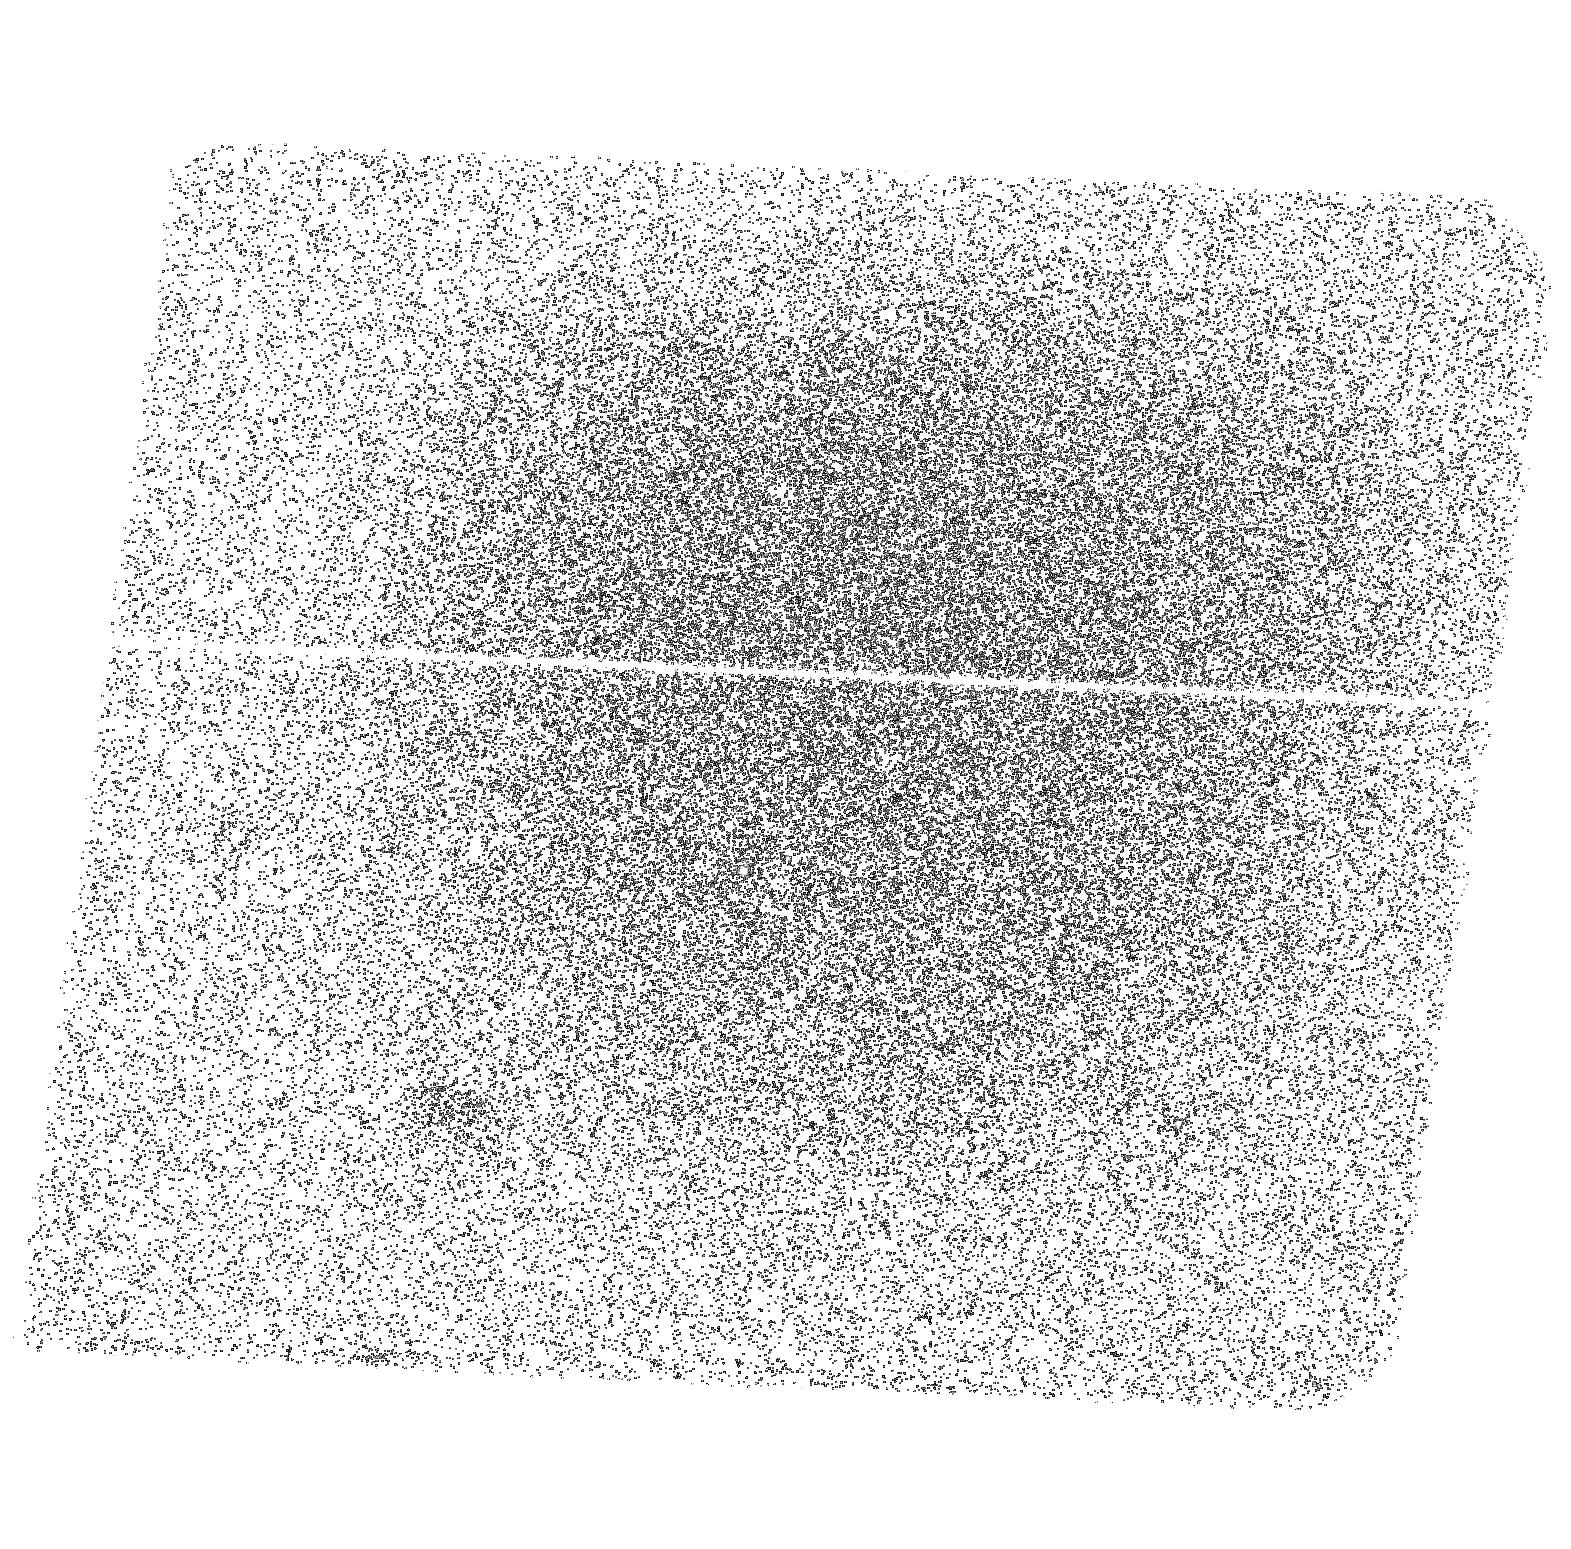
Target: NGC188-004713+851640
Instrument: ACS/SBC
Filter: F150LP
Exposure: 40 min
Observation ID: hst_12492_08_acs_sbc_f150lp_jbpg08

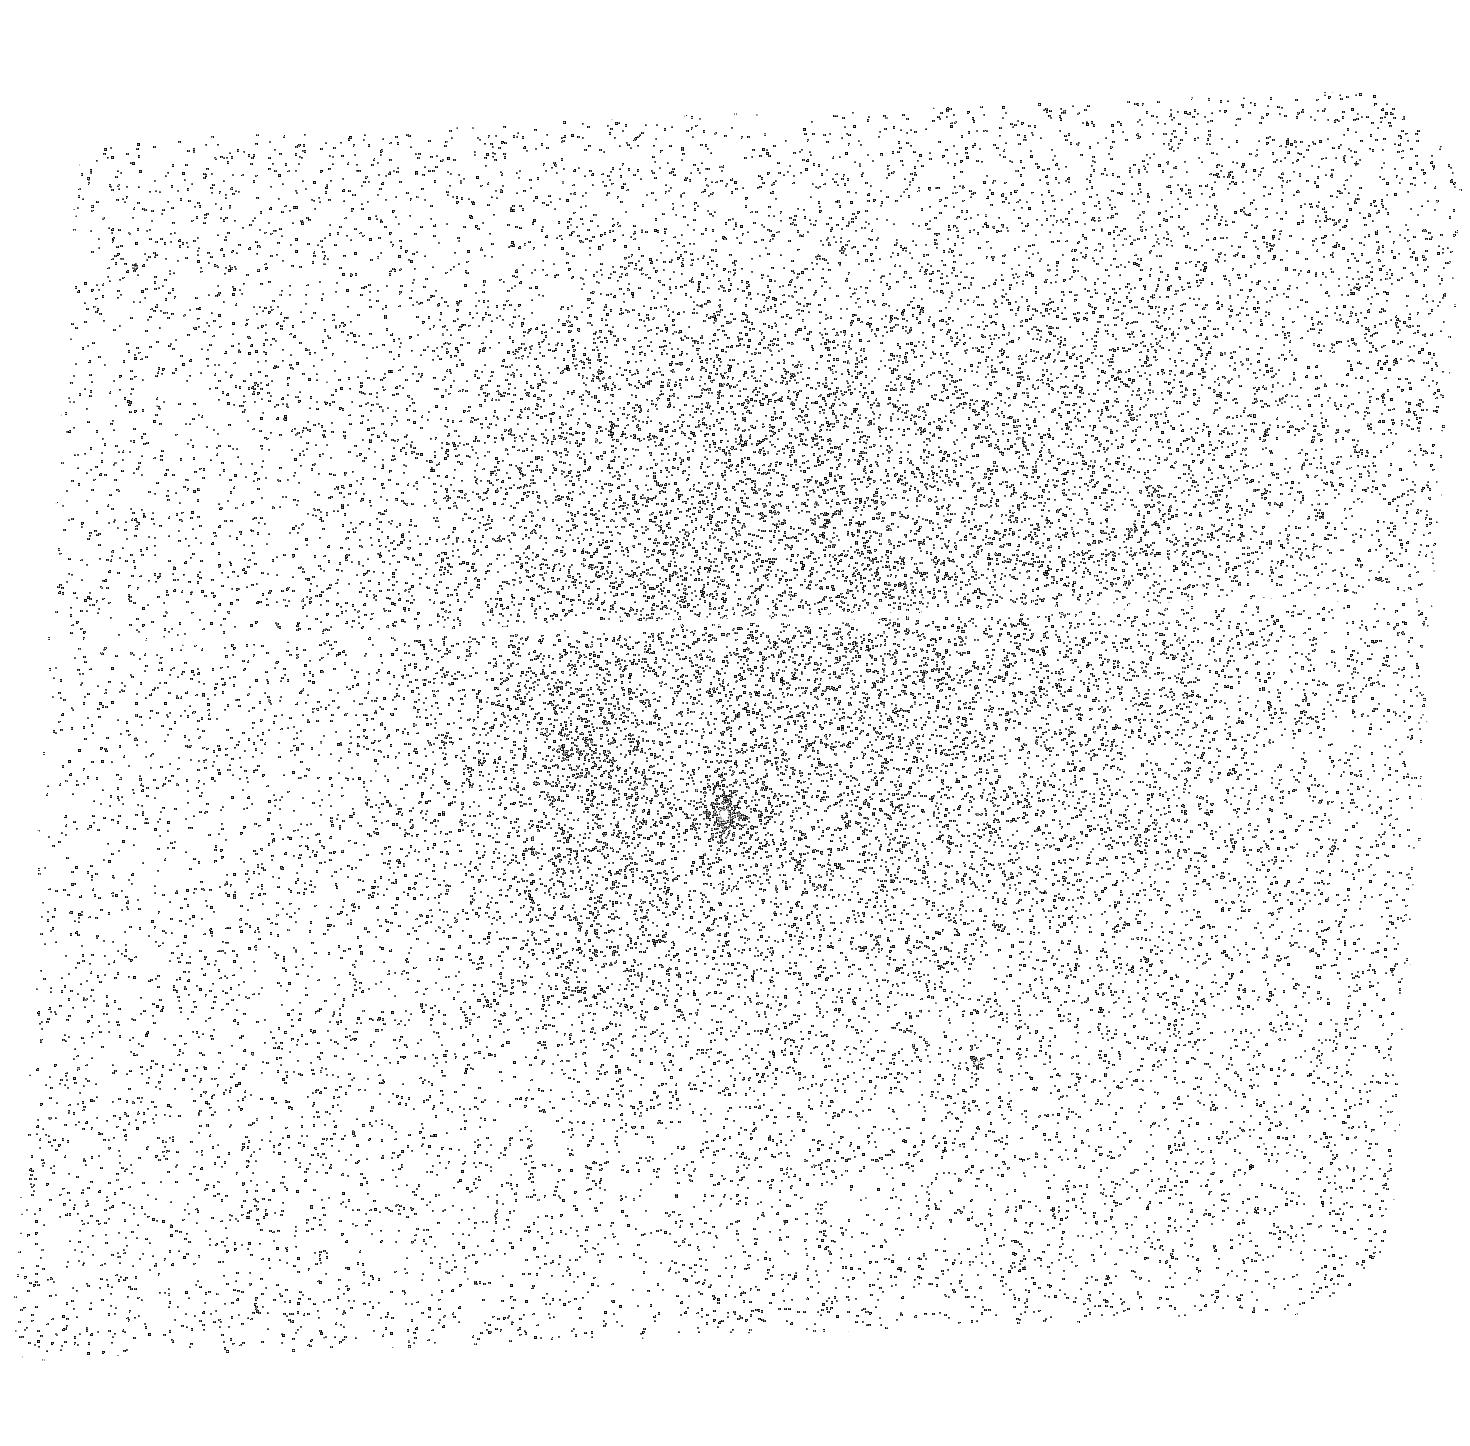
Target: NGC188-004341+851317
Instrument: ACS/SBC
Filter: F165LP
Exposure: 26 min
Observation ID: hst_12492_04_acs_sbc_f165lp_jbpg04

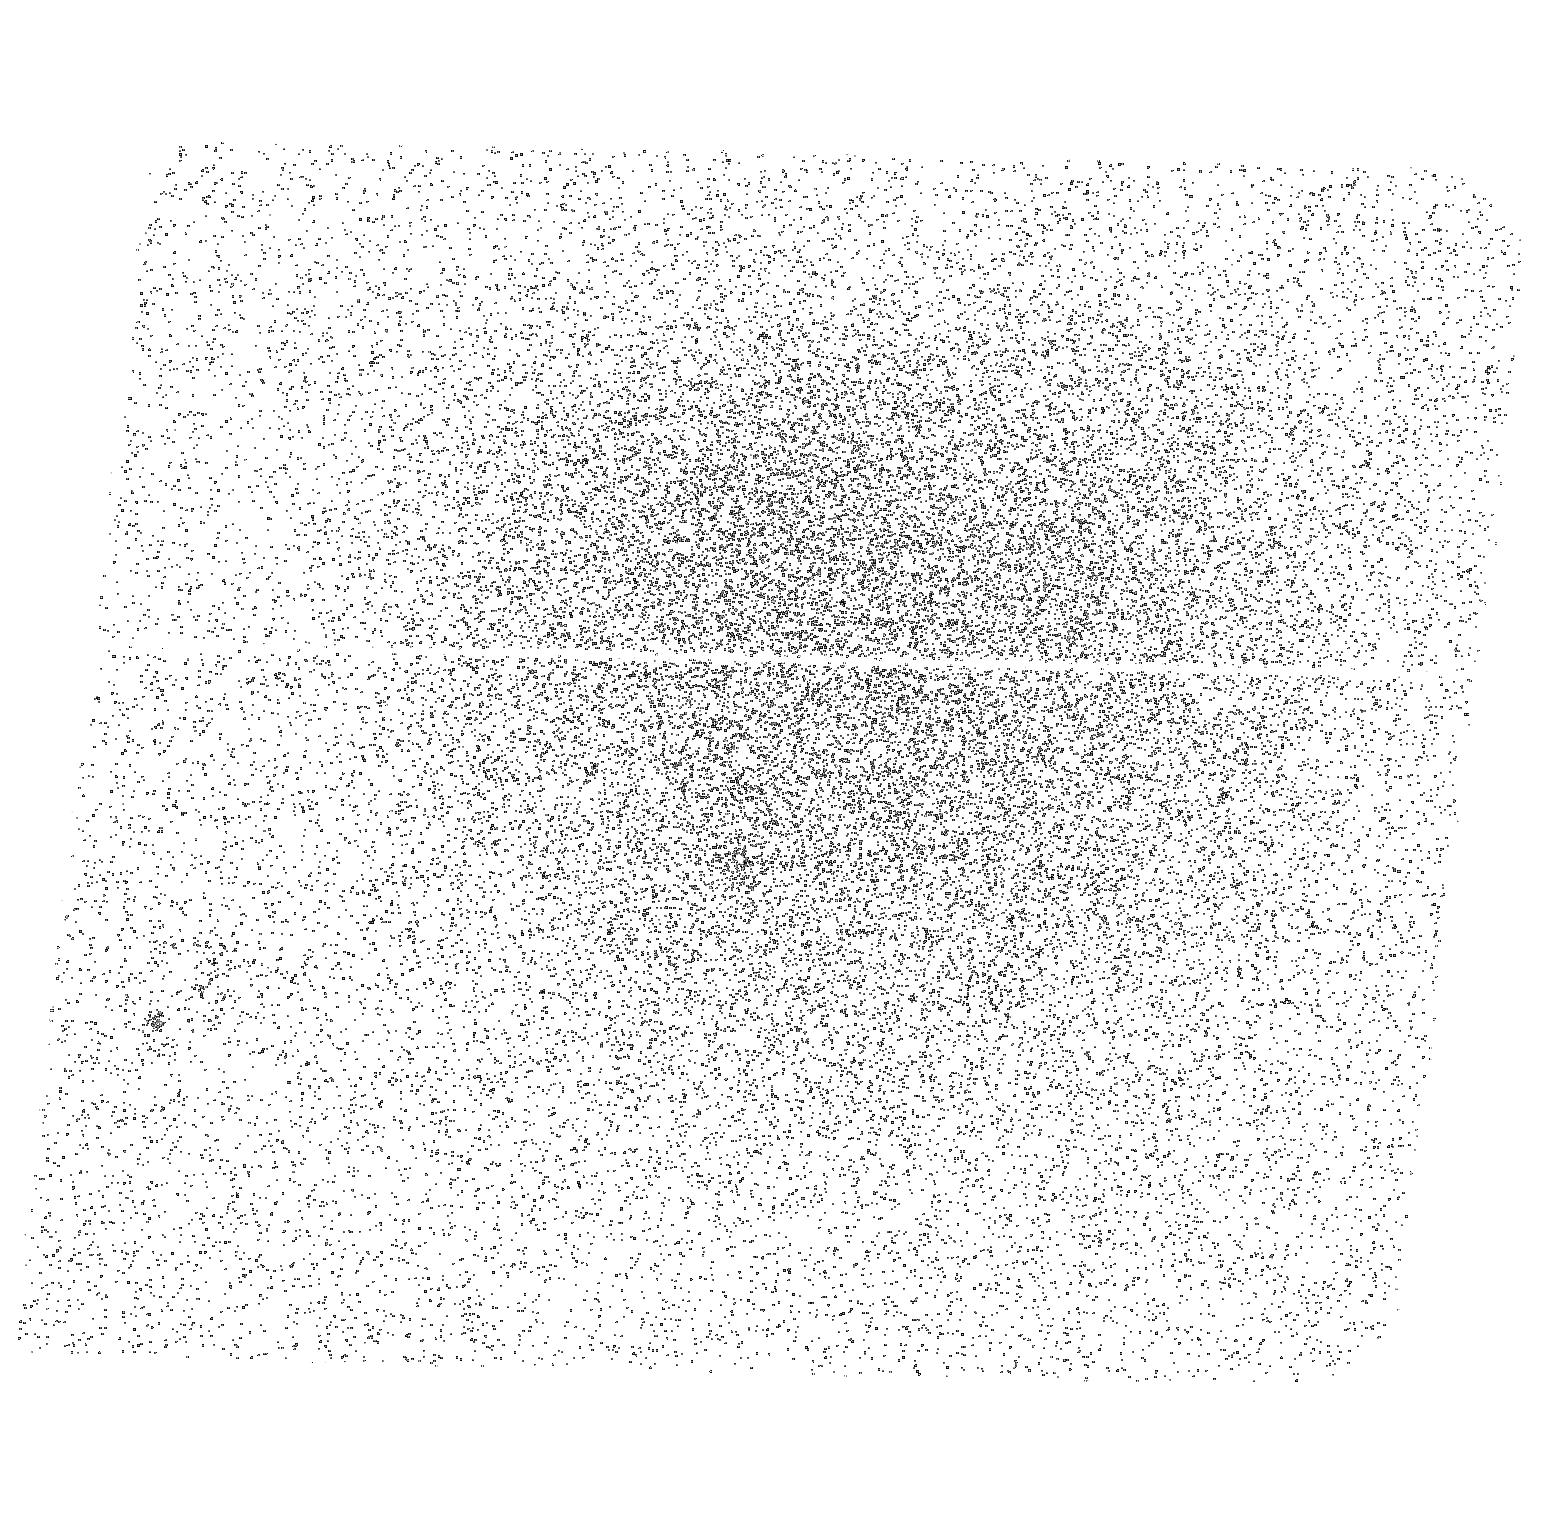
Target: NGC188-002645+851836
Instrument: ACS/SBC
Filter: F165LP
Exposure: 26 min
Observation ID: hst_12492_03_acs_sbc_f165lp_jbpg03

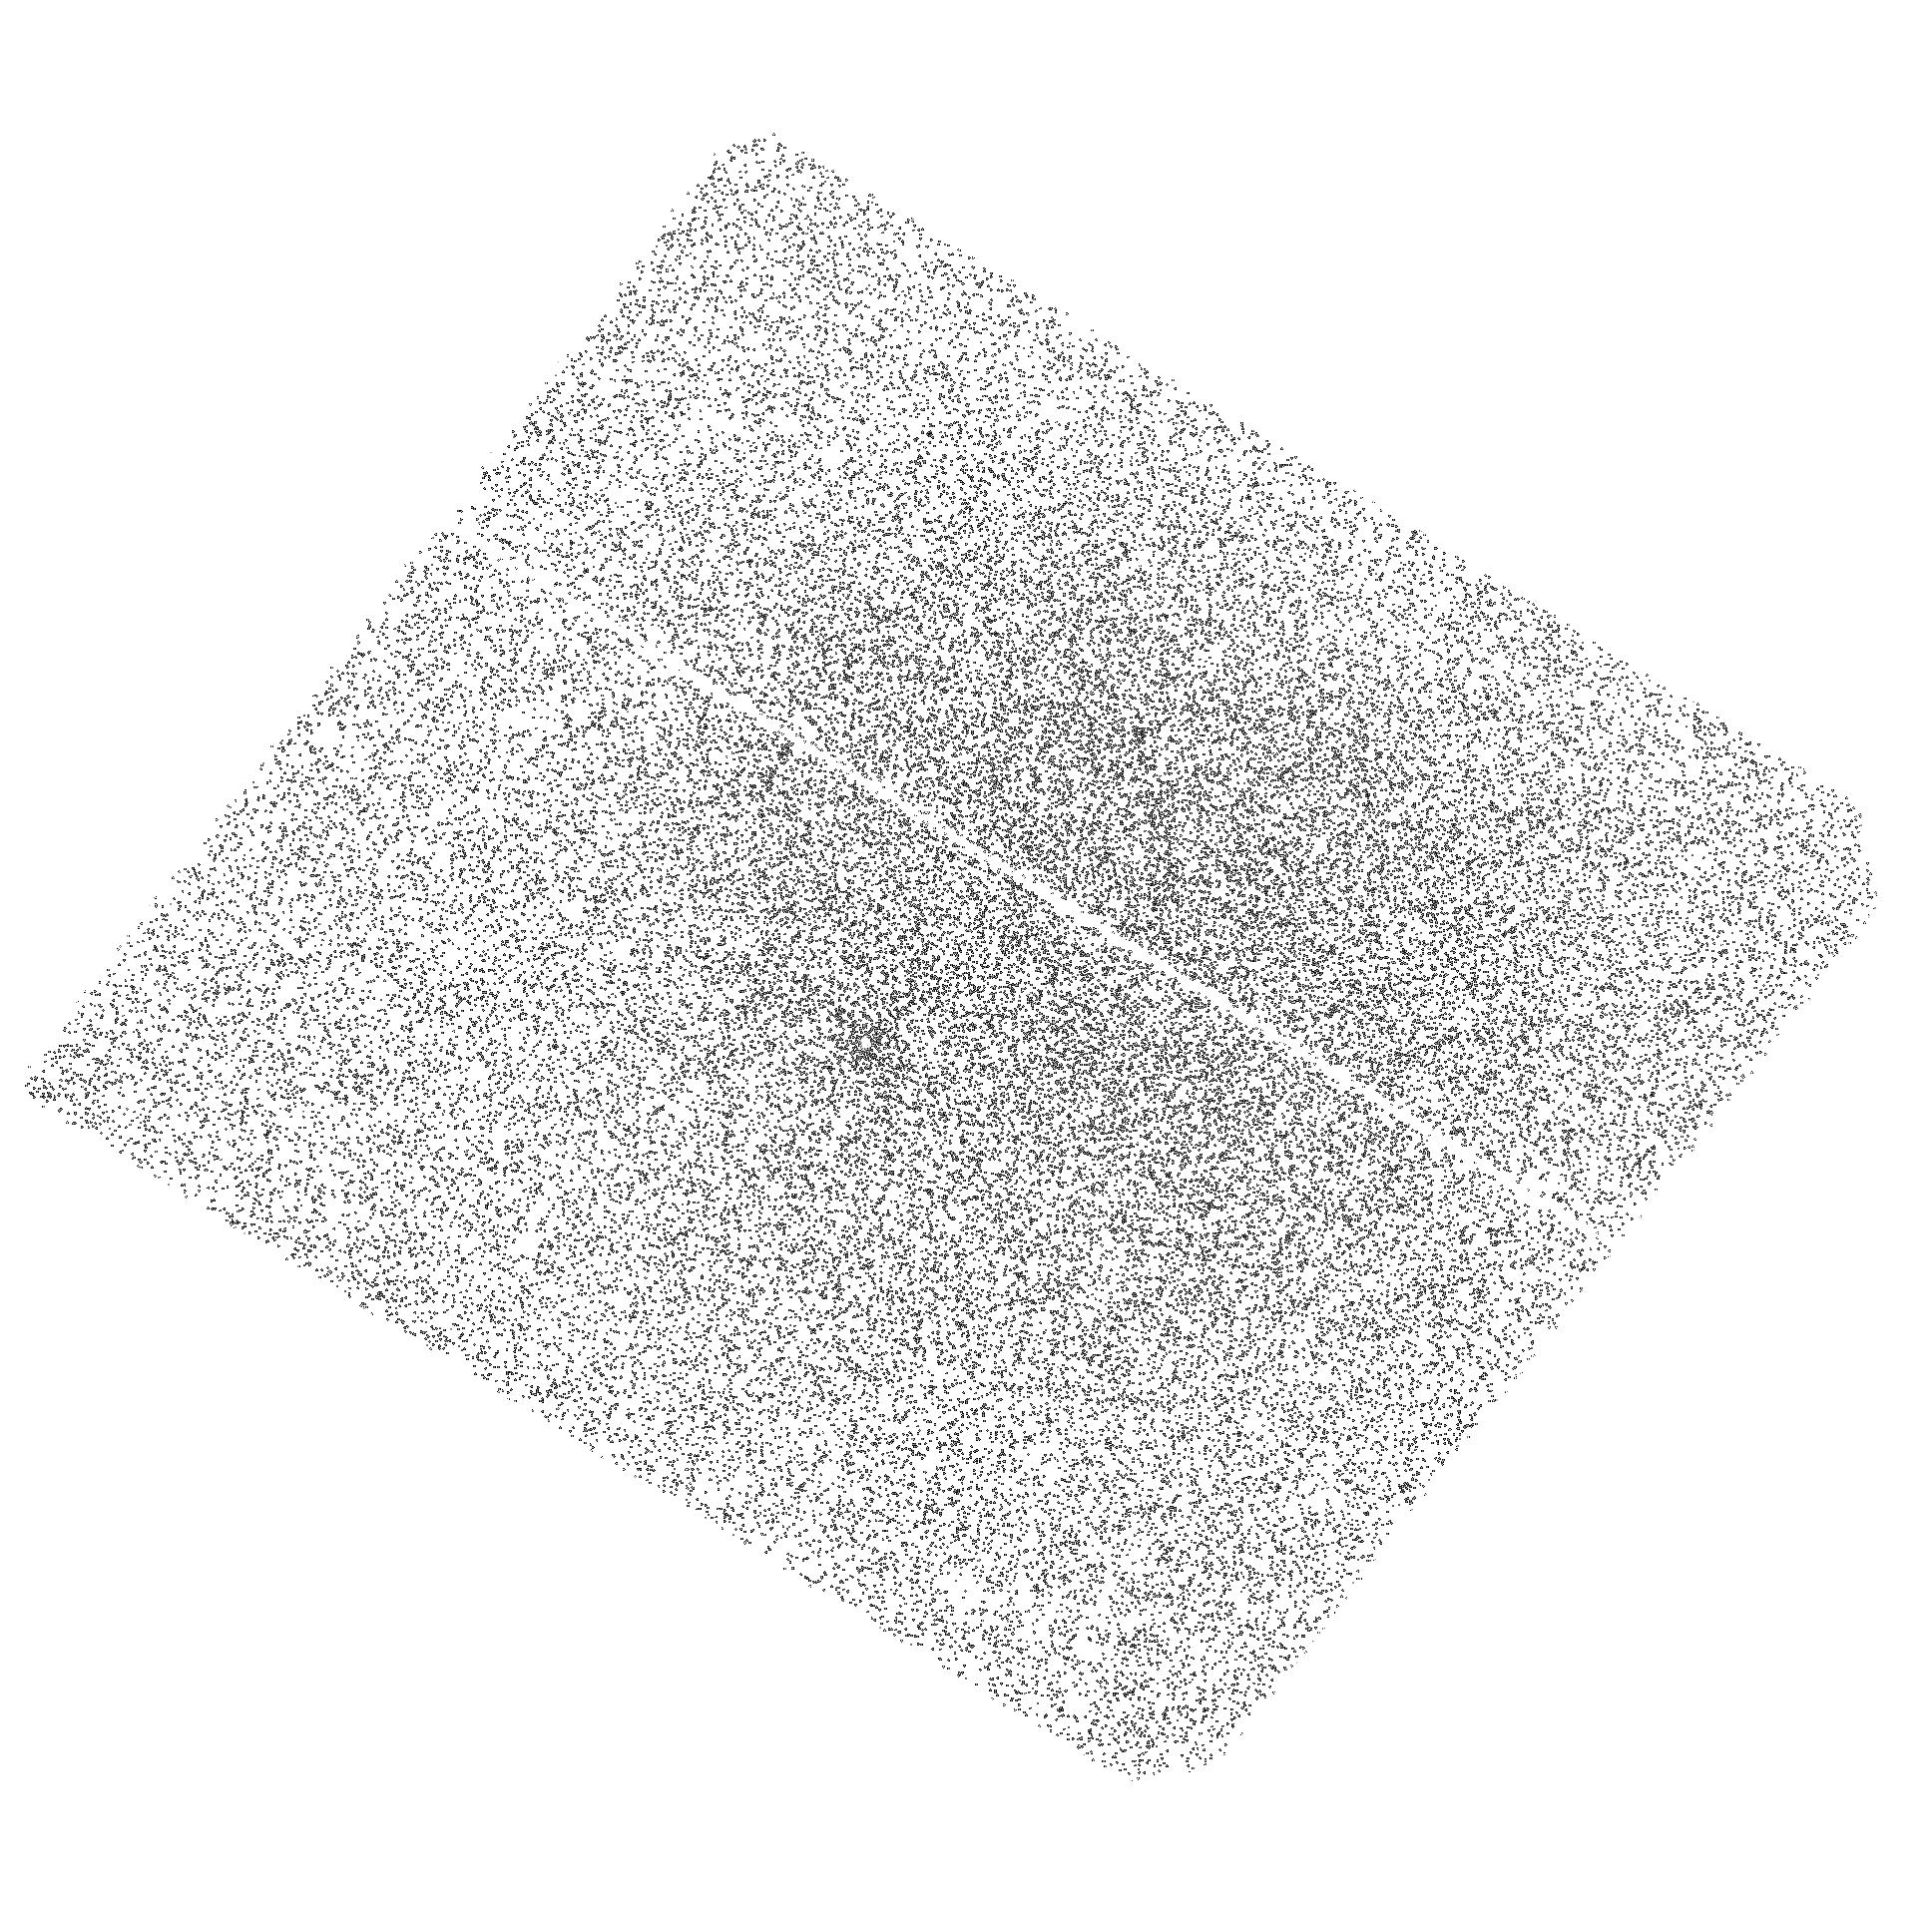
Target: NGC188-005226+851528
Instrument: ACS/SBC
Filter: F140LP
Exposure: 34 min
Observation ID: hst_12492_13_acs_sbc_f140lp_jbpg13

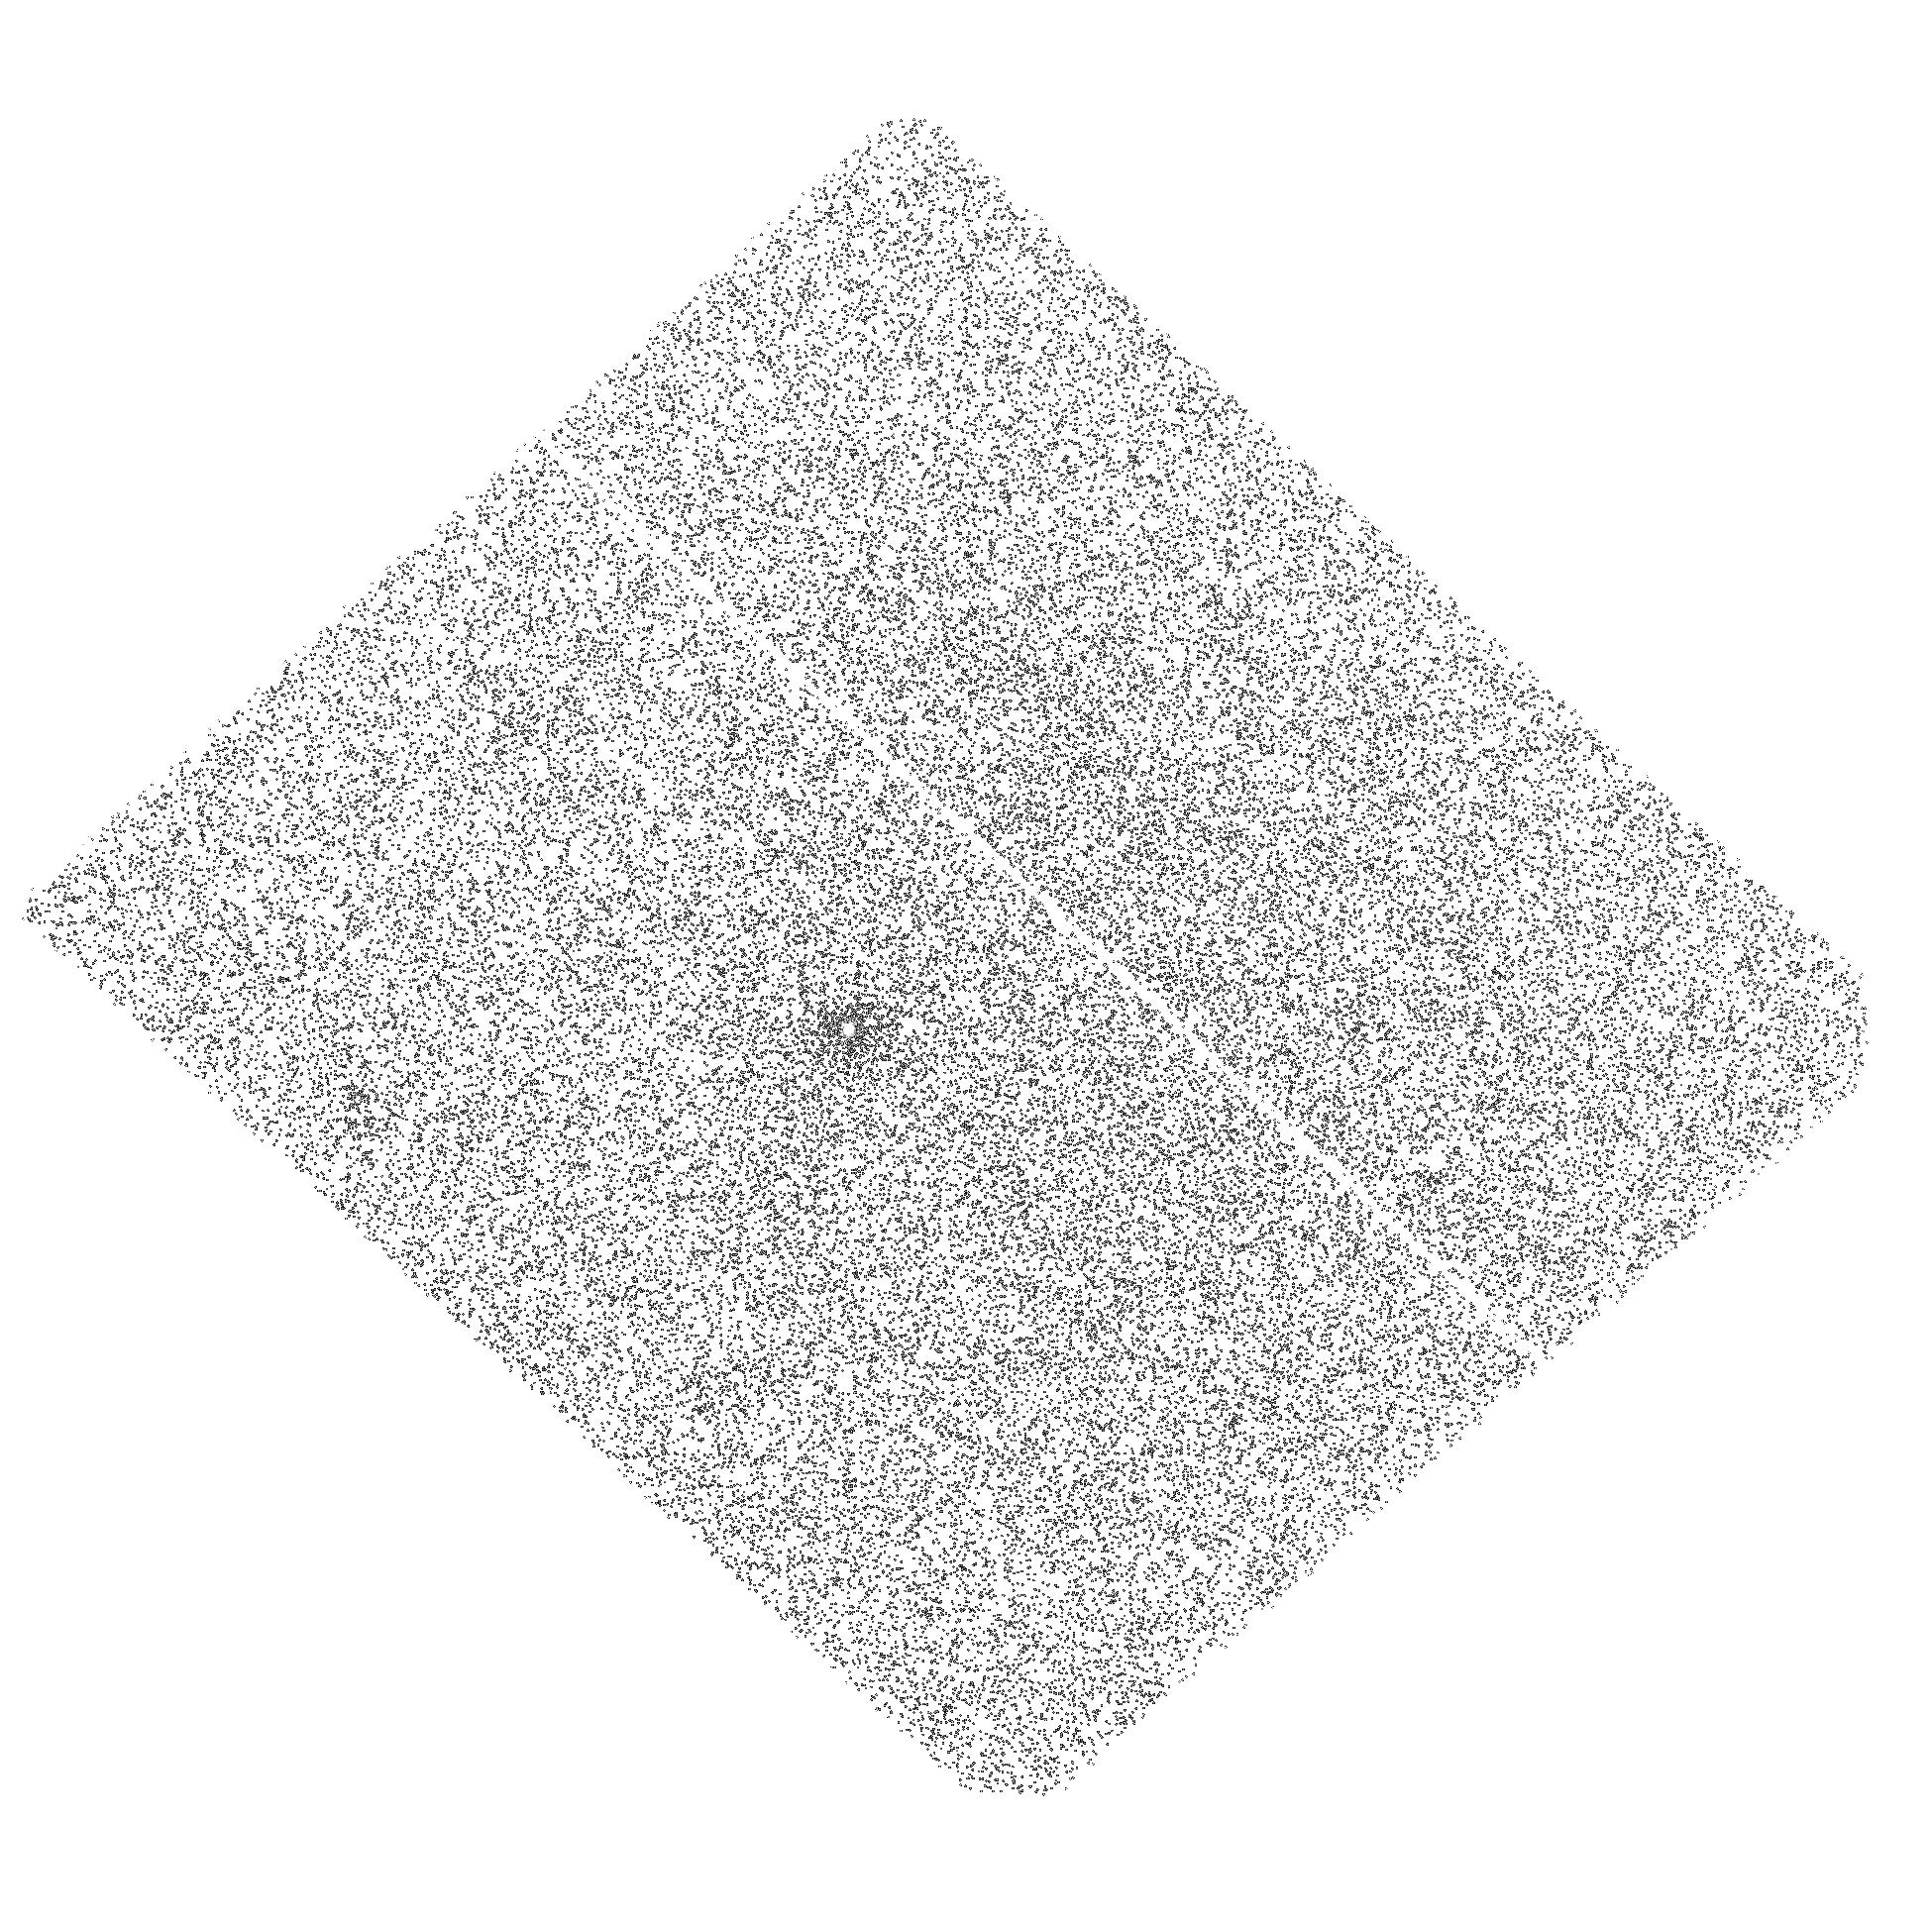
Target: NGC188-004221+851539
Instrument: ACS/SBC
Filter: F140LP
Exposure: 34 min
Observation ID: hst_12492_18_acs_sbc_f140lp_jbpg18

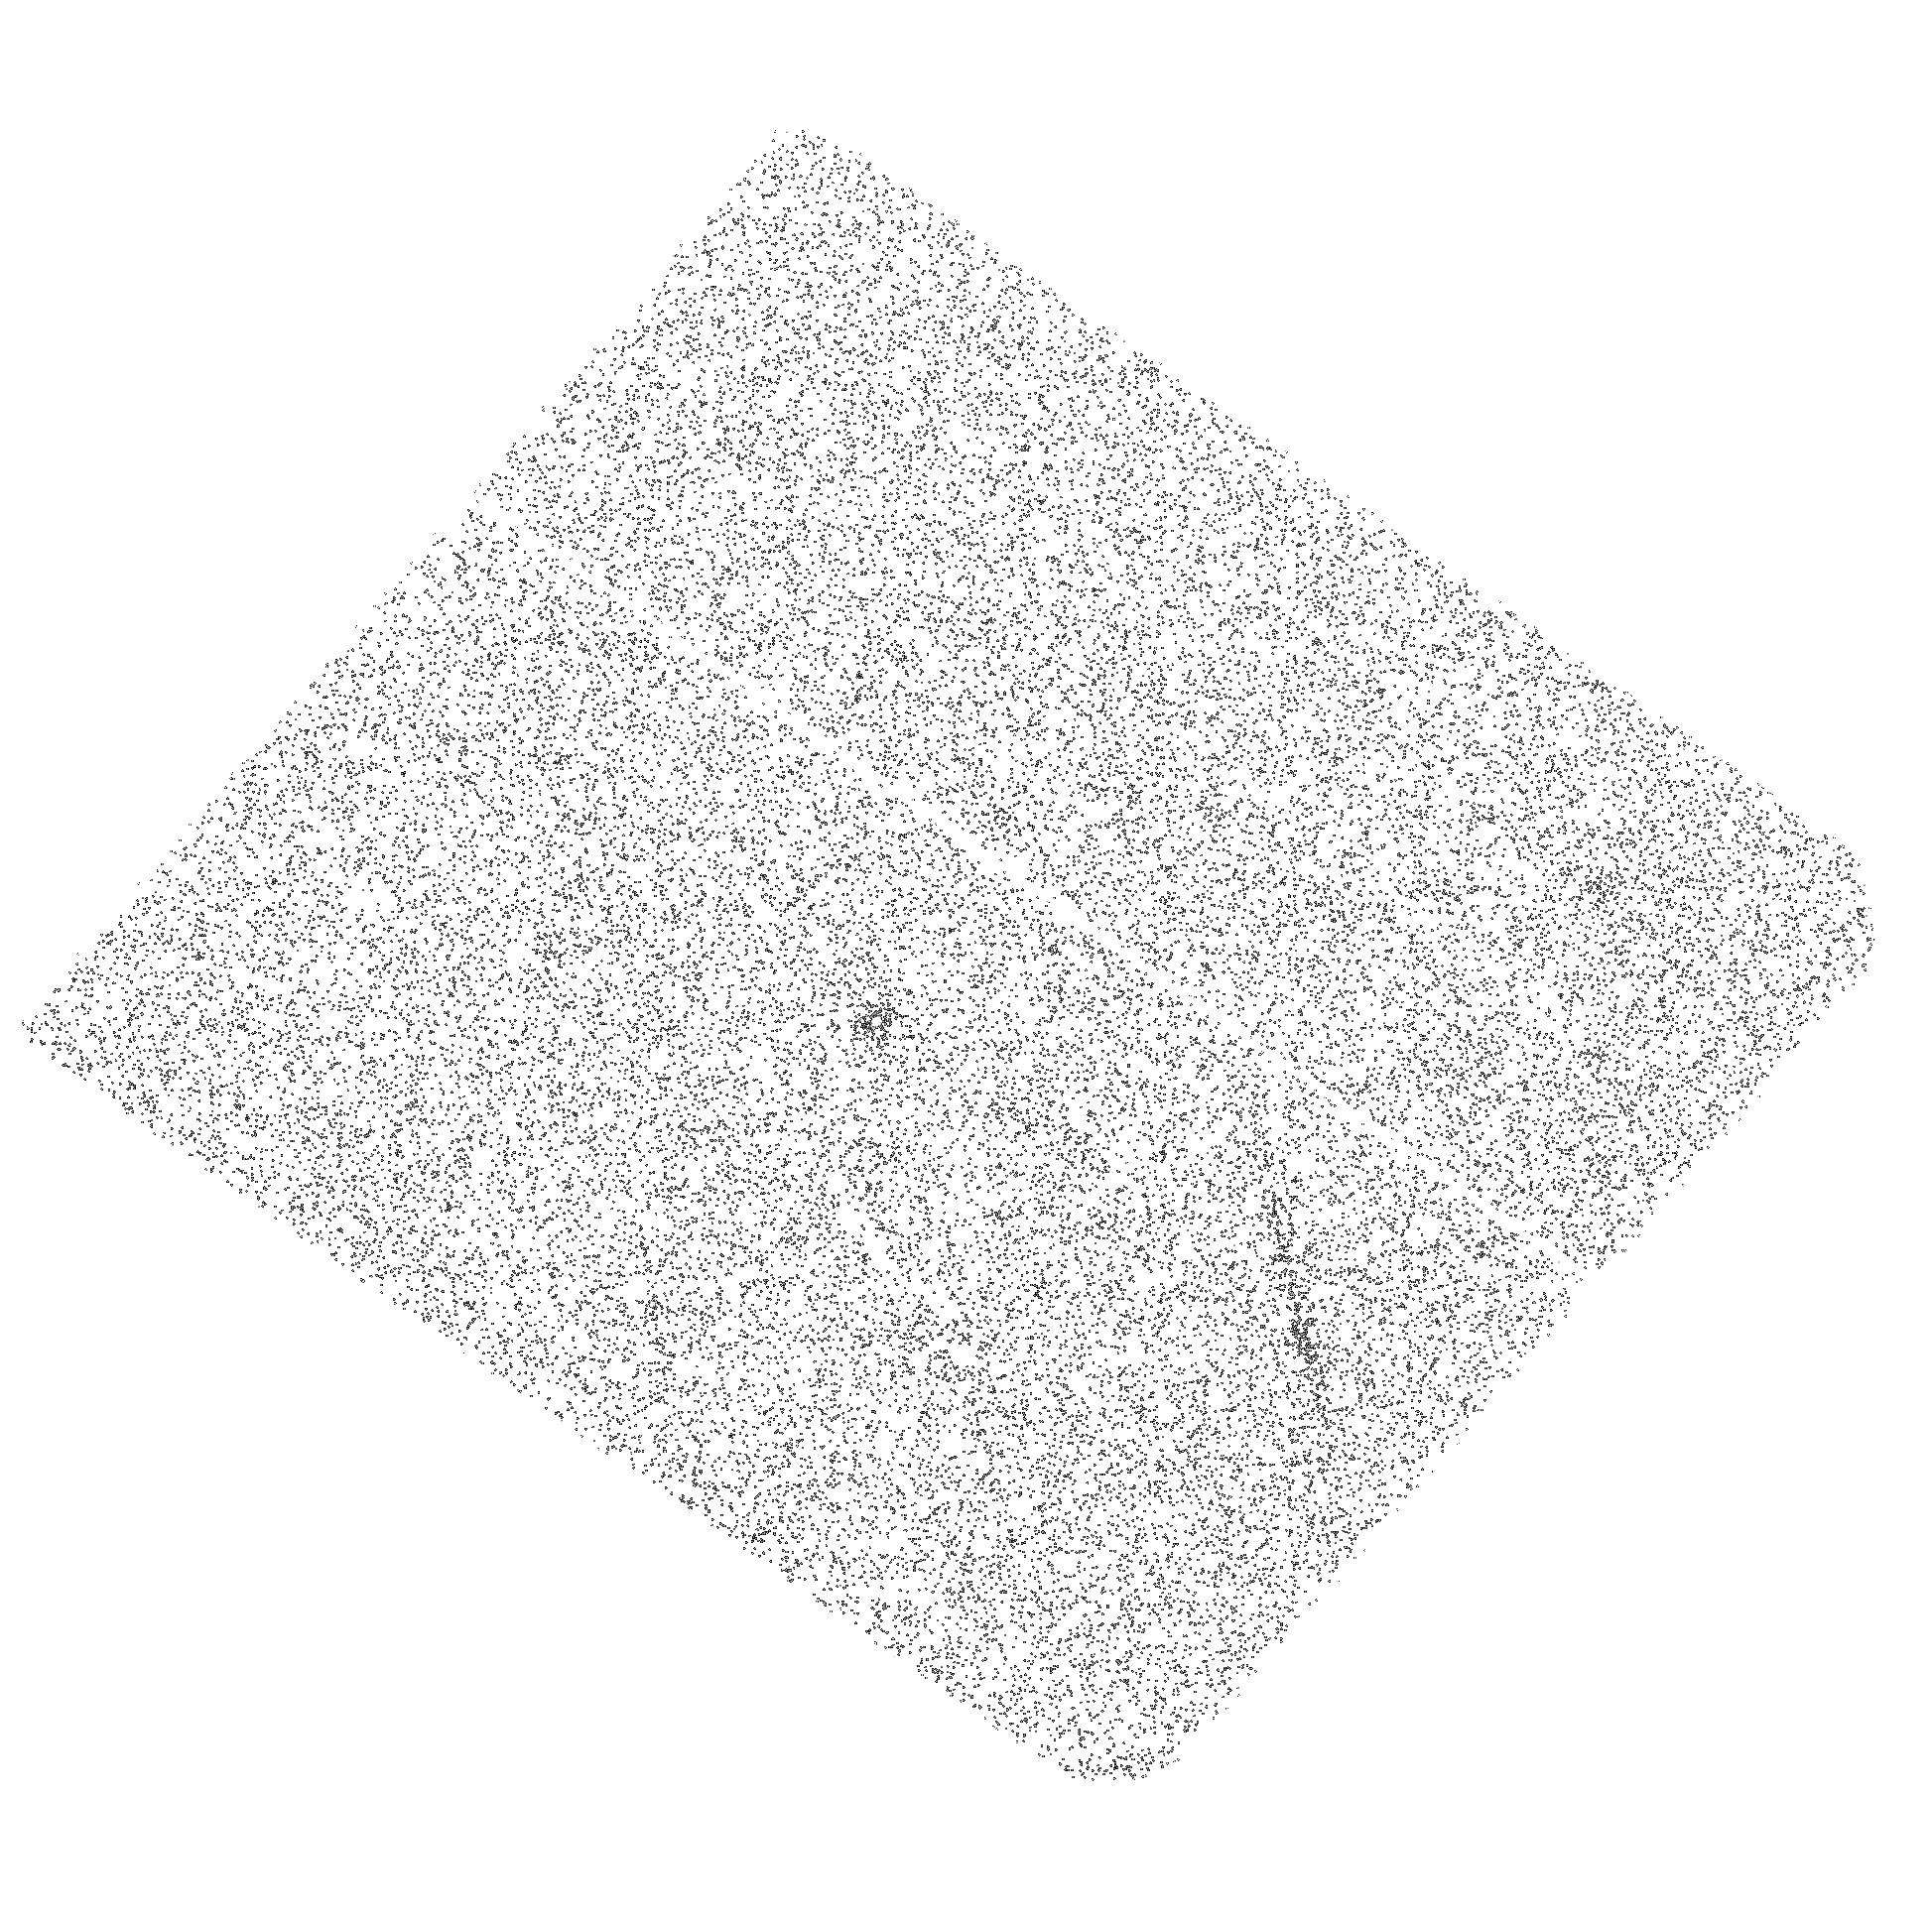
Target: NGC188-004854+851237
Instrument: ACS/SBC
Filter: F140LP
Exposure: 34 min
Observation ID: hst_12492_12_acs_sbc_f140lp_jbpg12

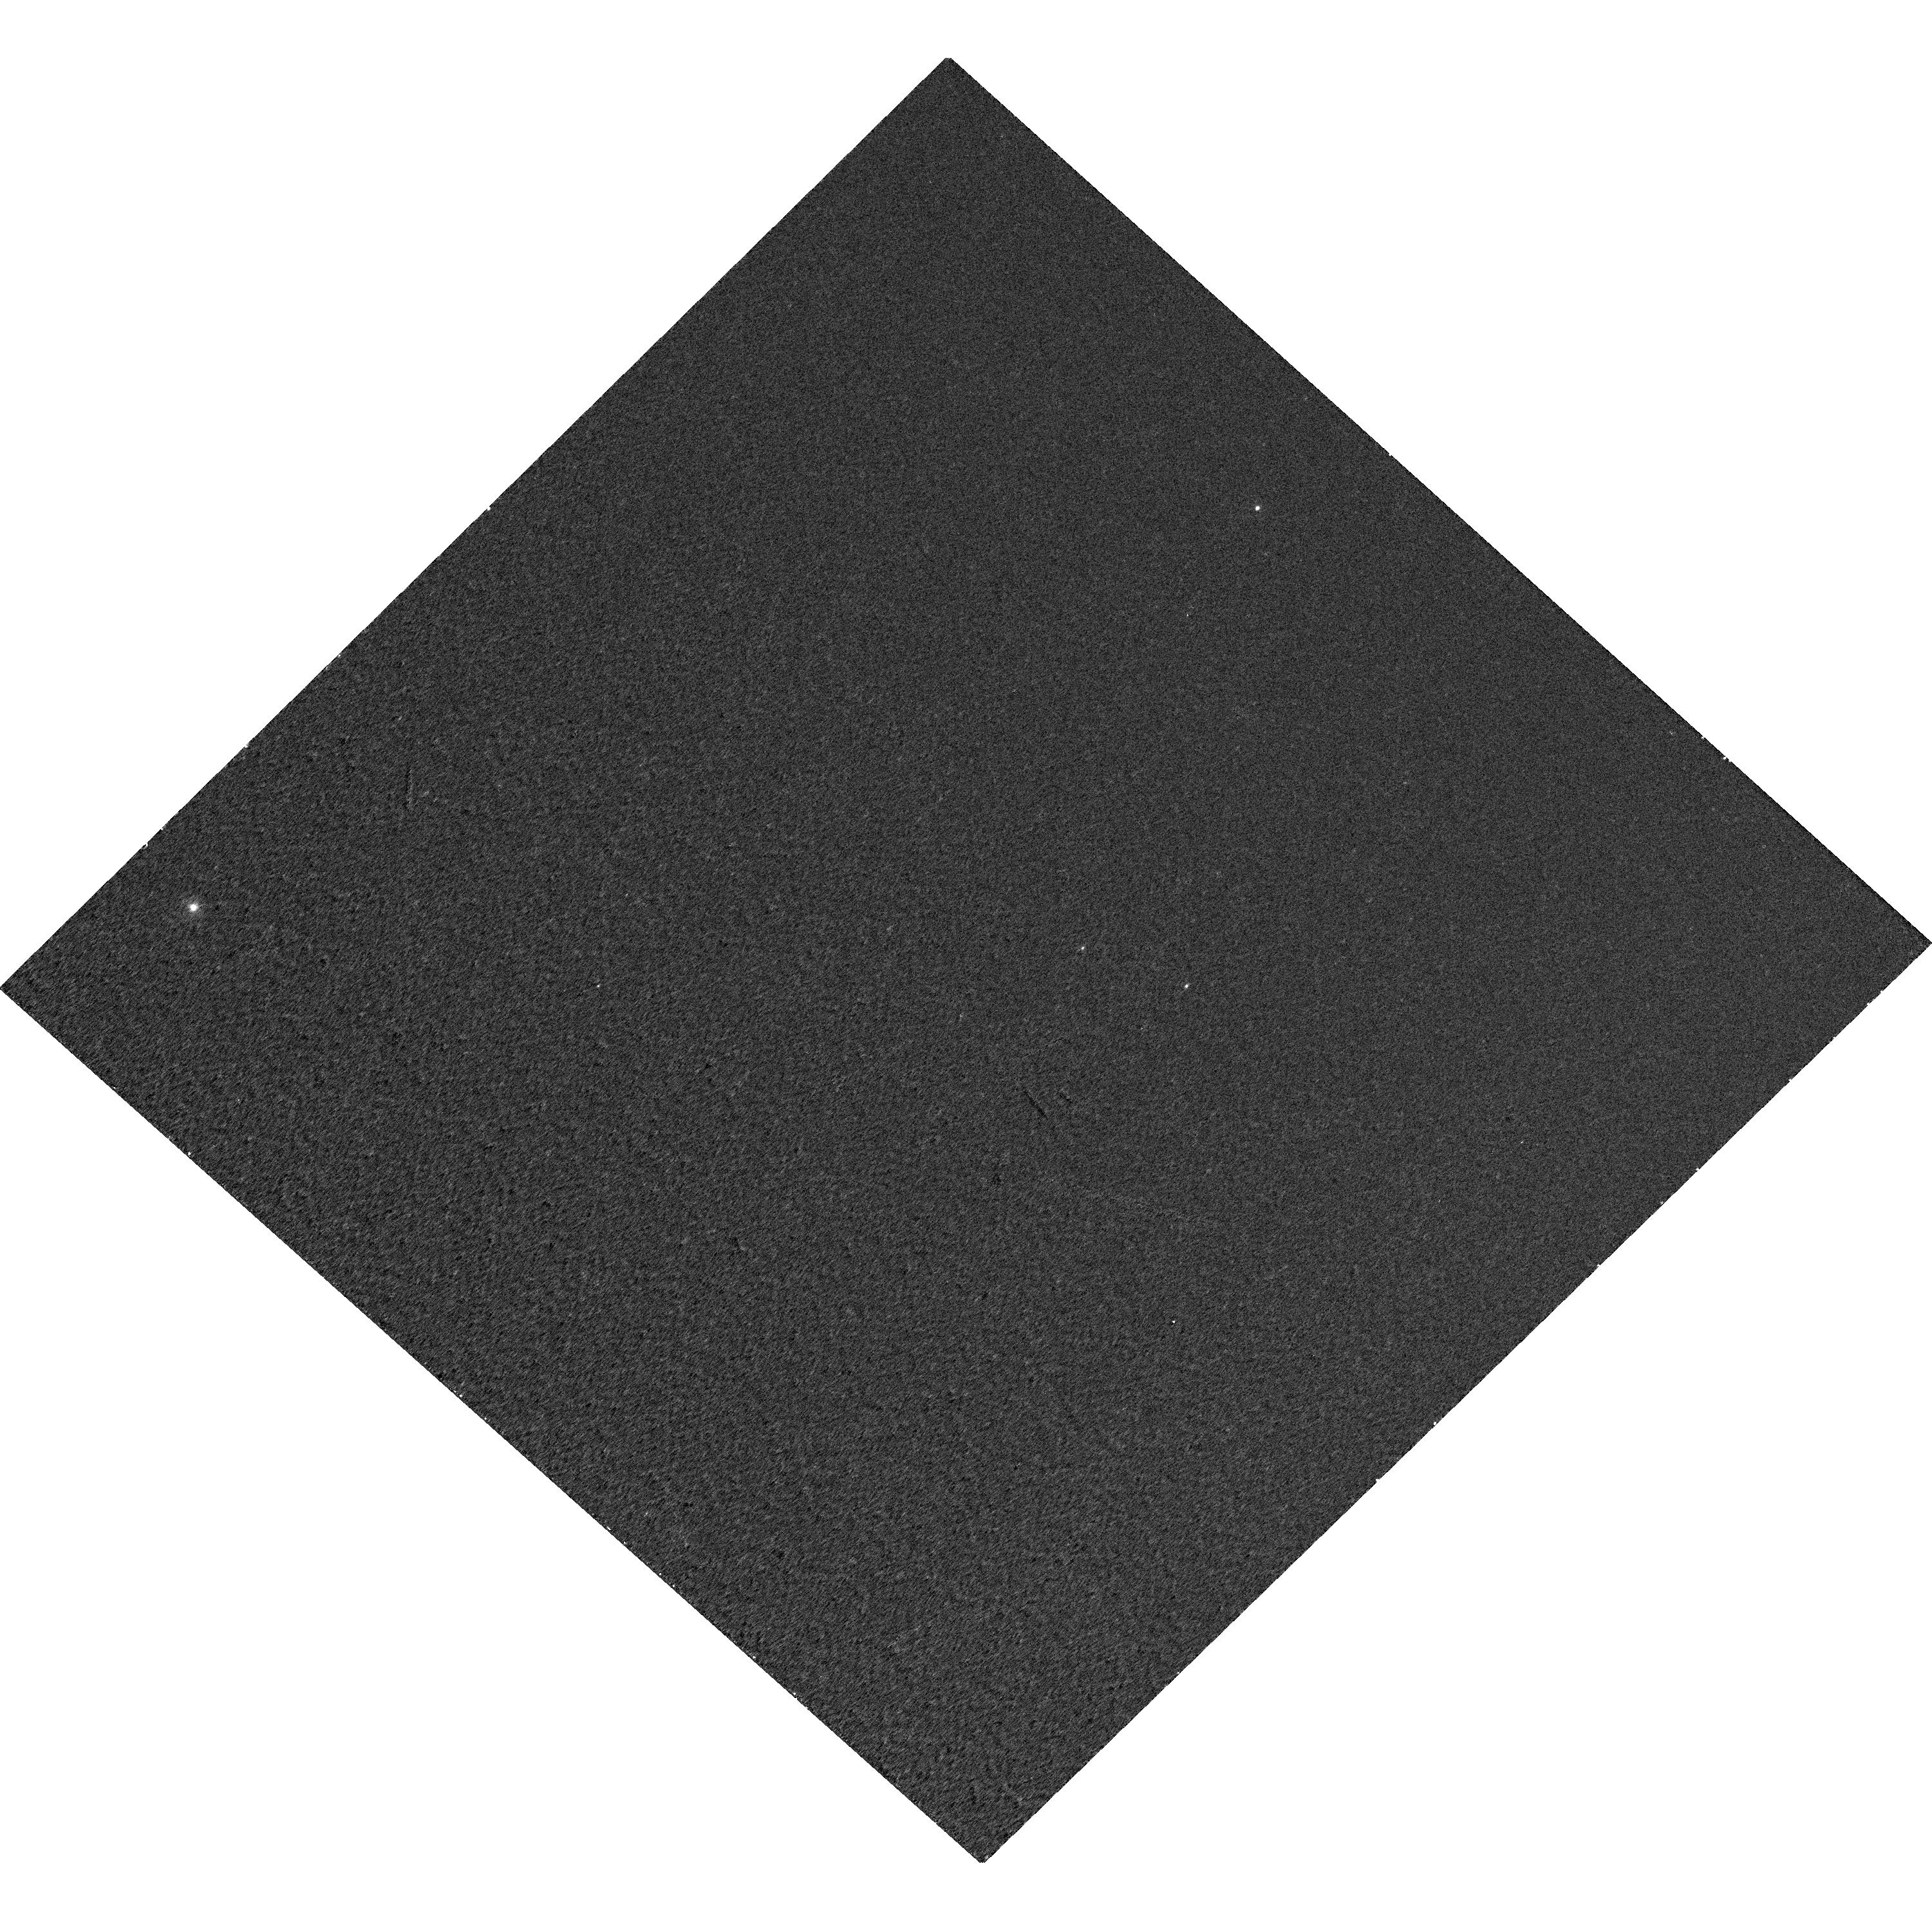
Target: NGC188-004015+850348
Instrument: WFC3/UVIS
Filter: F218W
Exposure: 11 min
Observation ID: hst_12492_21_wfc3_uvis_f218w_ibpg21

The Nature of the Binary Companions to the Blue Straggers in the Old Open Cluster NGC 188 (PI: Mathieu, Robert D.)

Blue straggler stars trace the interface between two great fields of astrophysics: stellar evolution and stellar dynamics. They define new stellar evolution pathways, and they challenge our understanding of star cluster dynamics and binary evolution. The discovery of many blue straggler binaries with long orbital periods in the old open cluster NGC 188 has focussed theoretical attention on three formation models: i) mass transfer in binary stars, ii) stellar collisions during dynamical encounters of multiple star systems, or iii) mergers of inner binaries in primordial triples driven by the Kozai mechanism. A critical discriminant between these ideas are the secondary stars of the blue straggler binaries. The mass-transfer scenario predicts white dwarf companions, while the collision and merger scenarios predict main-sequence companions. Ground-based spectra do not detect secondary star light, suggesting white dwarfs or low-mass main-sequence stars. Far-UV observations will distinguish these two types of companions for young blue stragglers in NGC 188. We propose to obtain precise photometry in the ACS/SBC F140LP, F150LP and F165LP bandpasses for 20 blue stragglers in NGC 188. These observations can detect WD companions with high significance, and also provide initial temperature determinations. Fifty years since their discovery, we still do not understand how blue stragglers form or evolve. The proposed observations can directly determine for the first time the origin of specific blue stragglers in a star cluster, and will be a definitive test of whether most blue stragglers form by mass transfer.